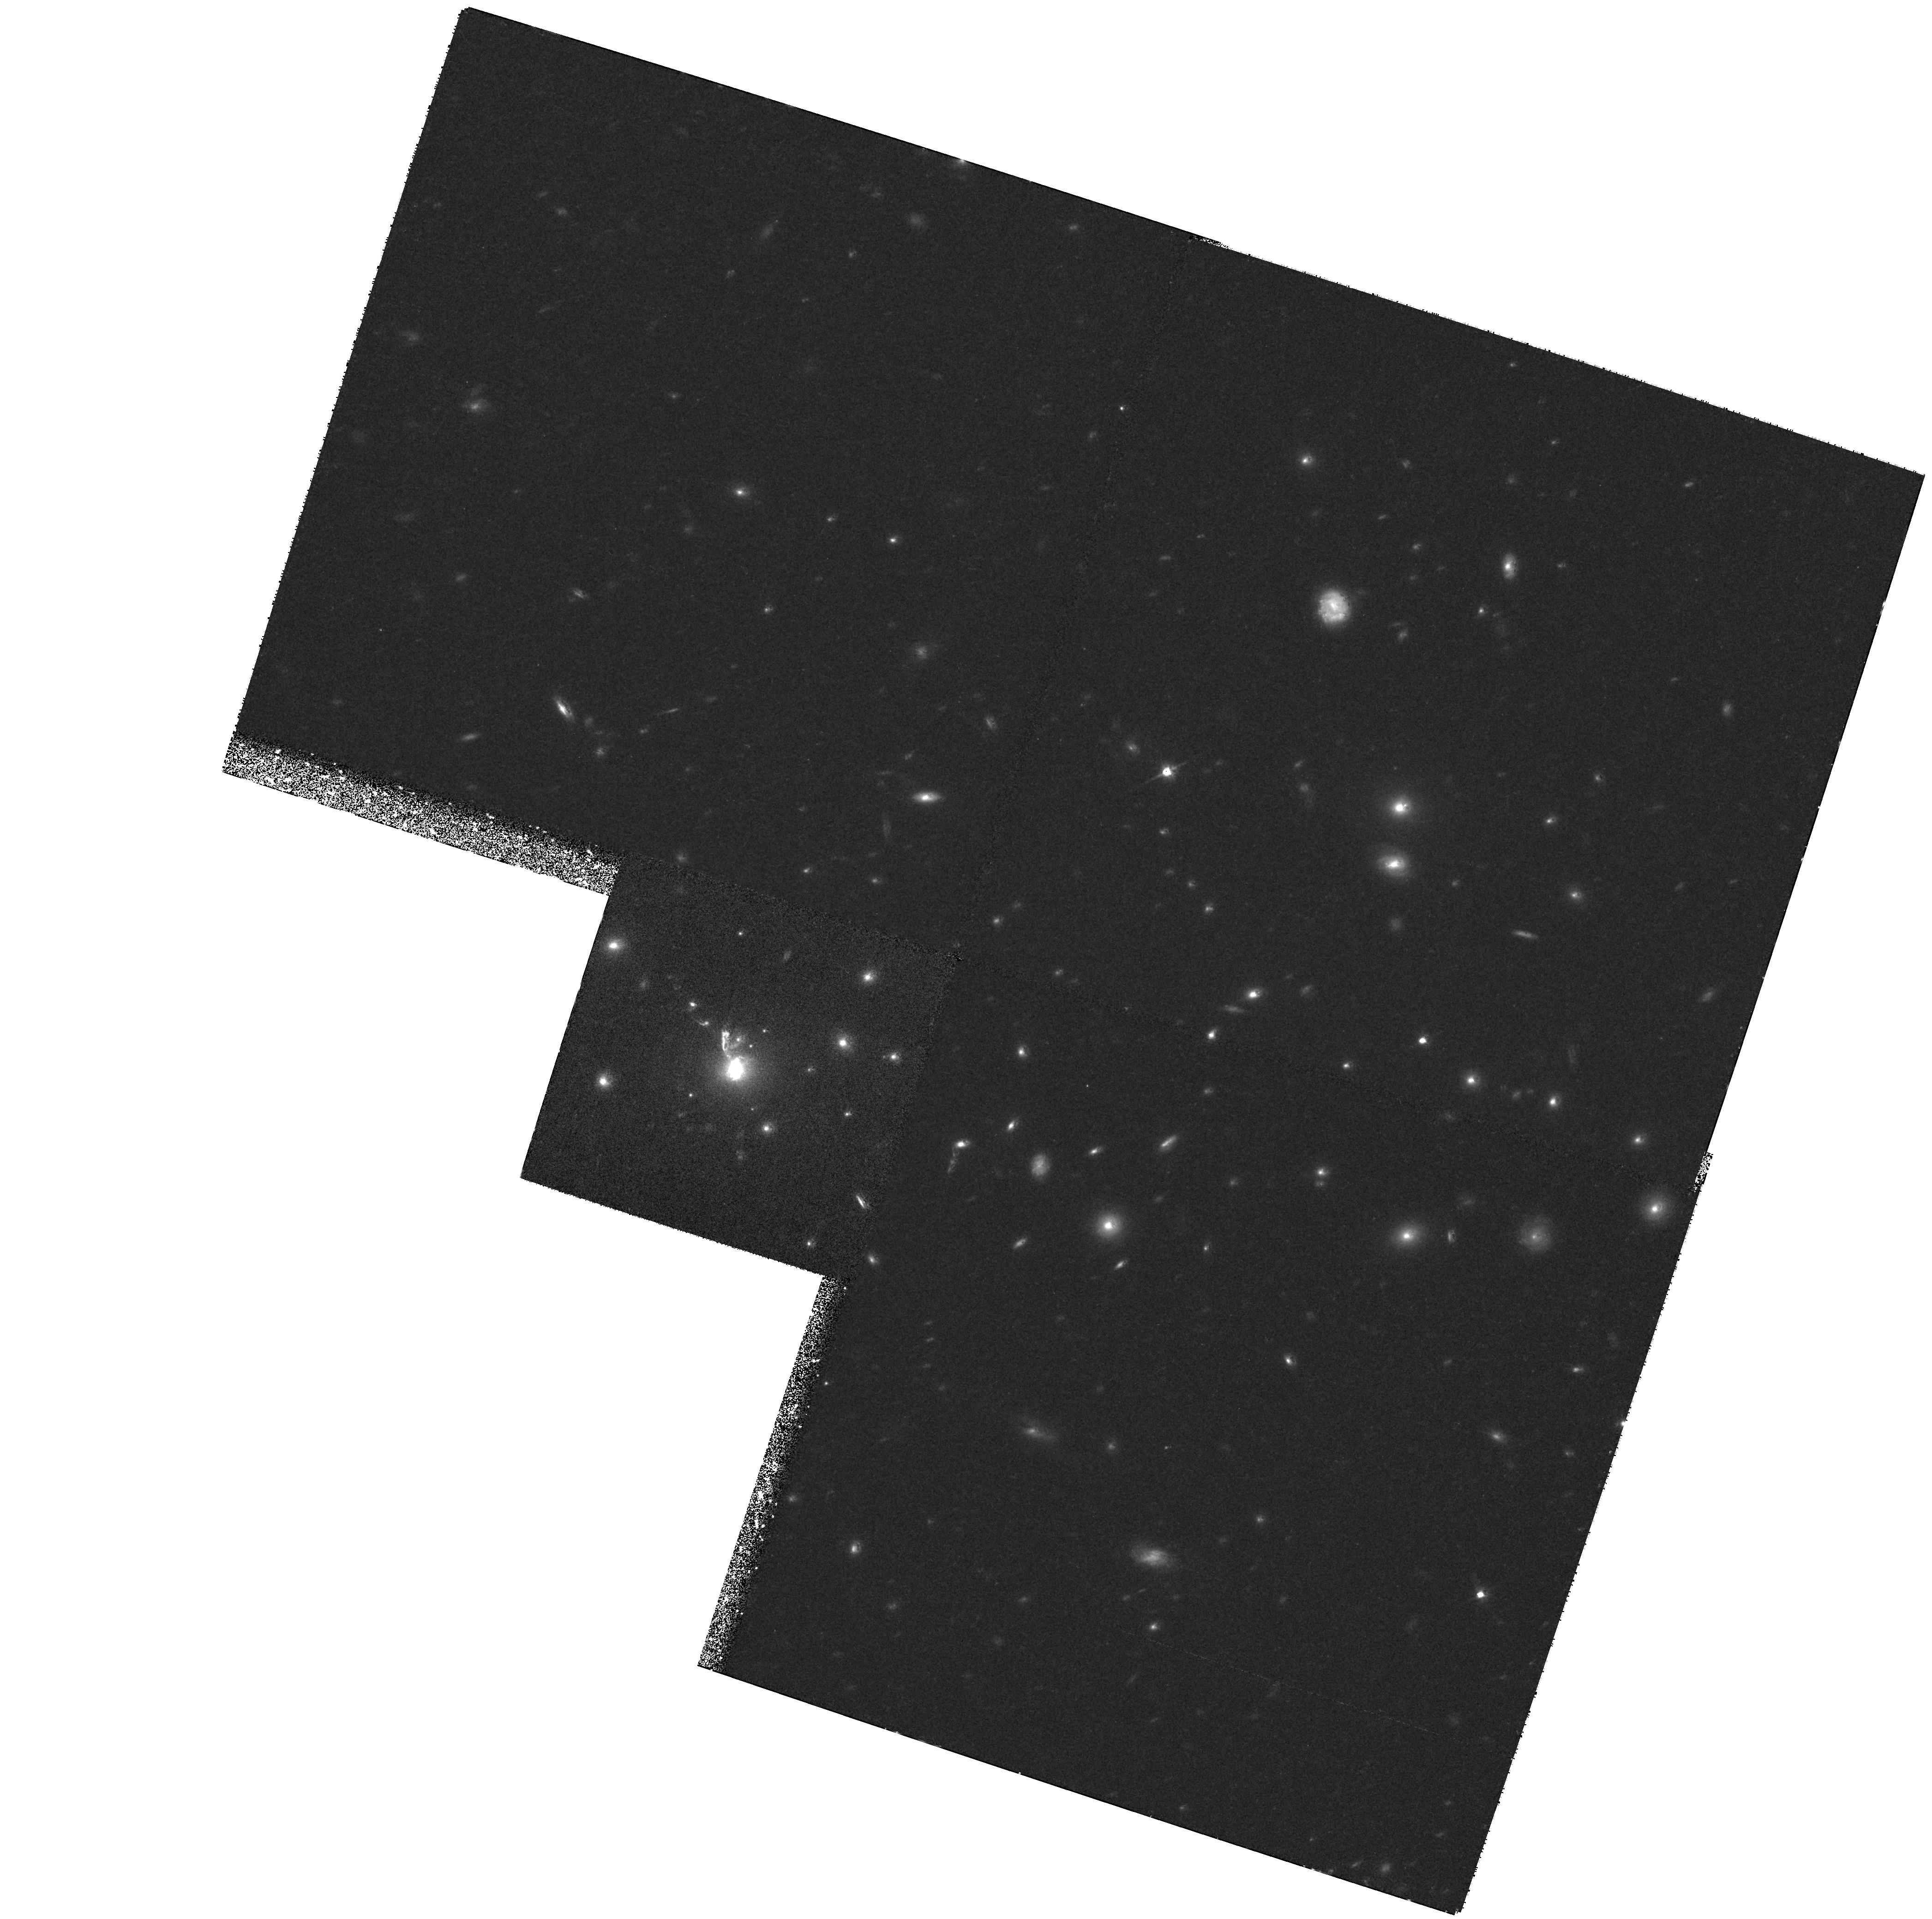
Target: IRAS09104+4109. Instrument: WFPC2/PC. Filter: F814W. Exposure: 1.2 h. Observation ID: hst_6443_01_wfpc2_pc_f814w_u3hz01

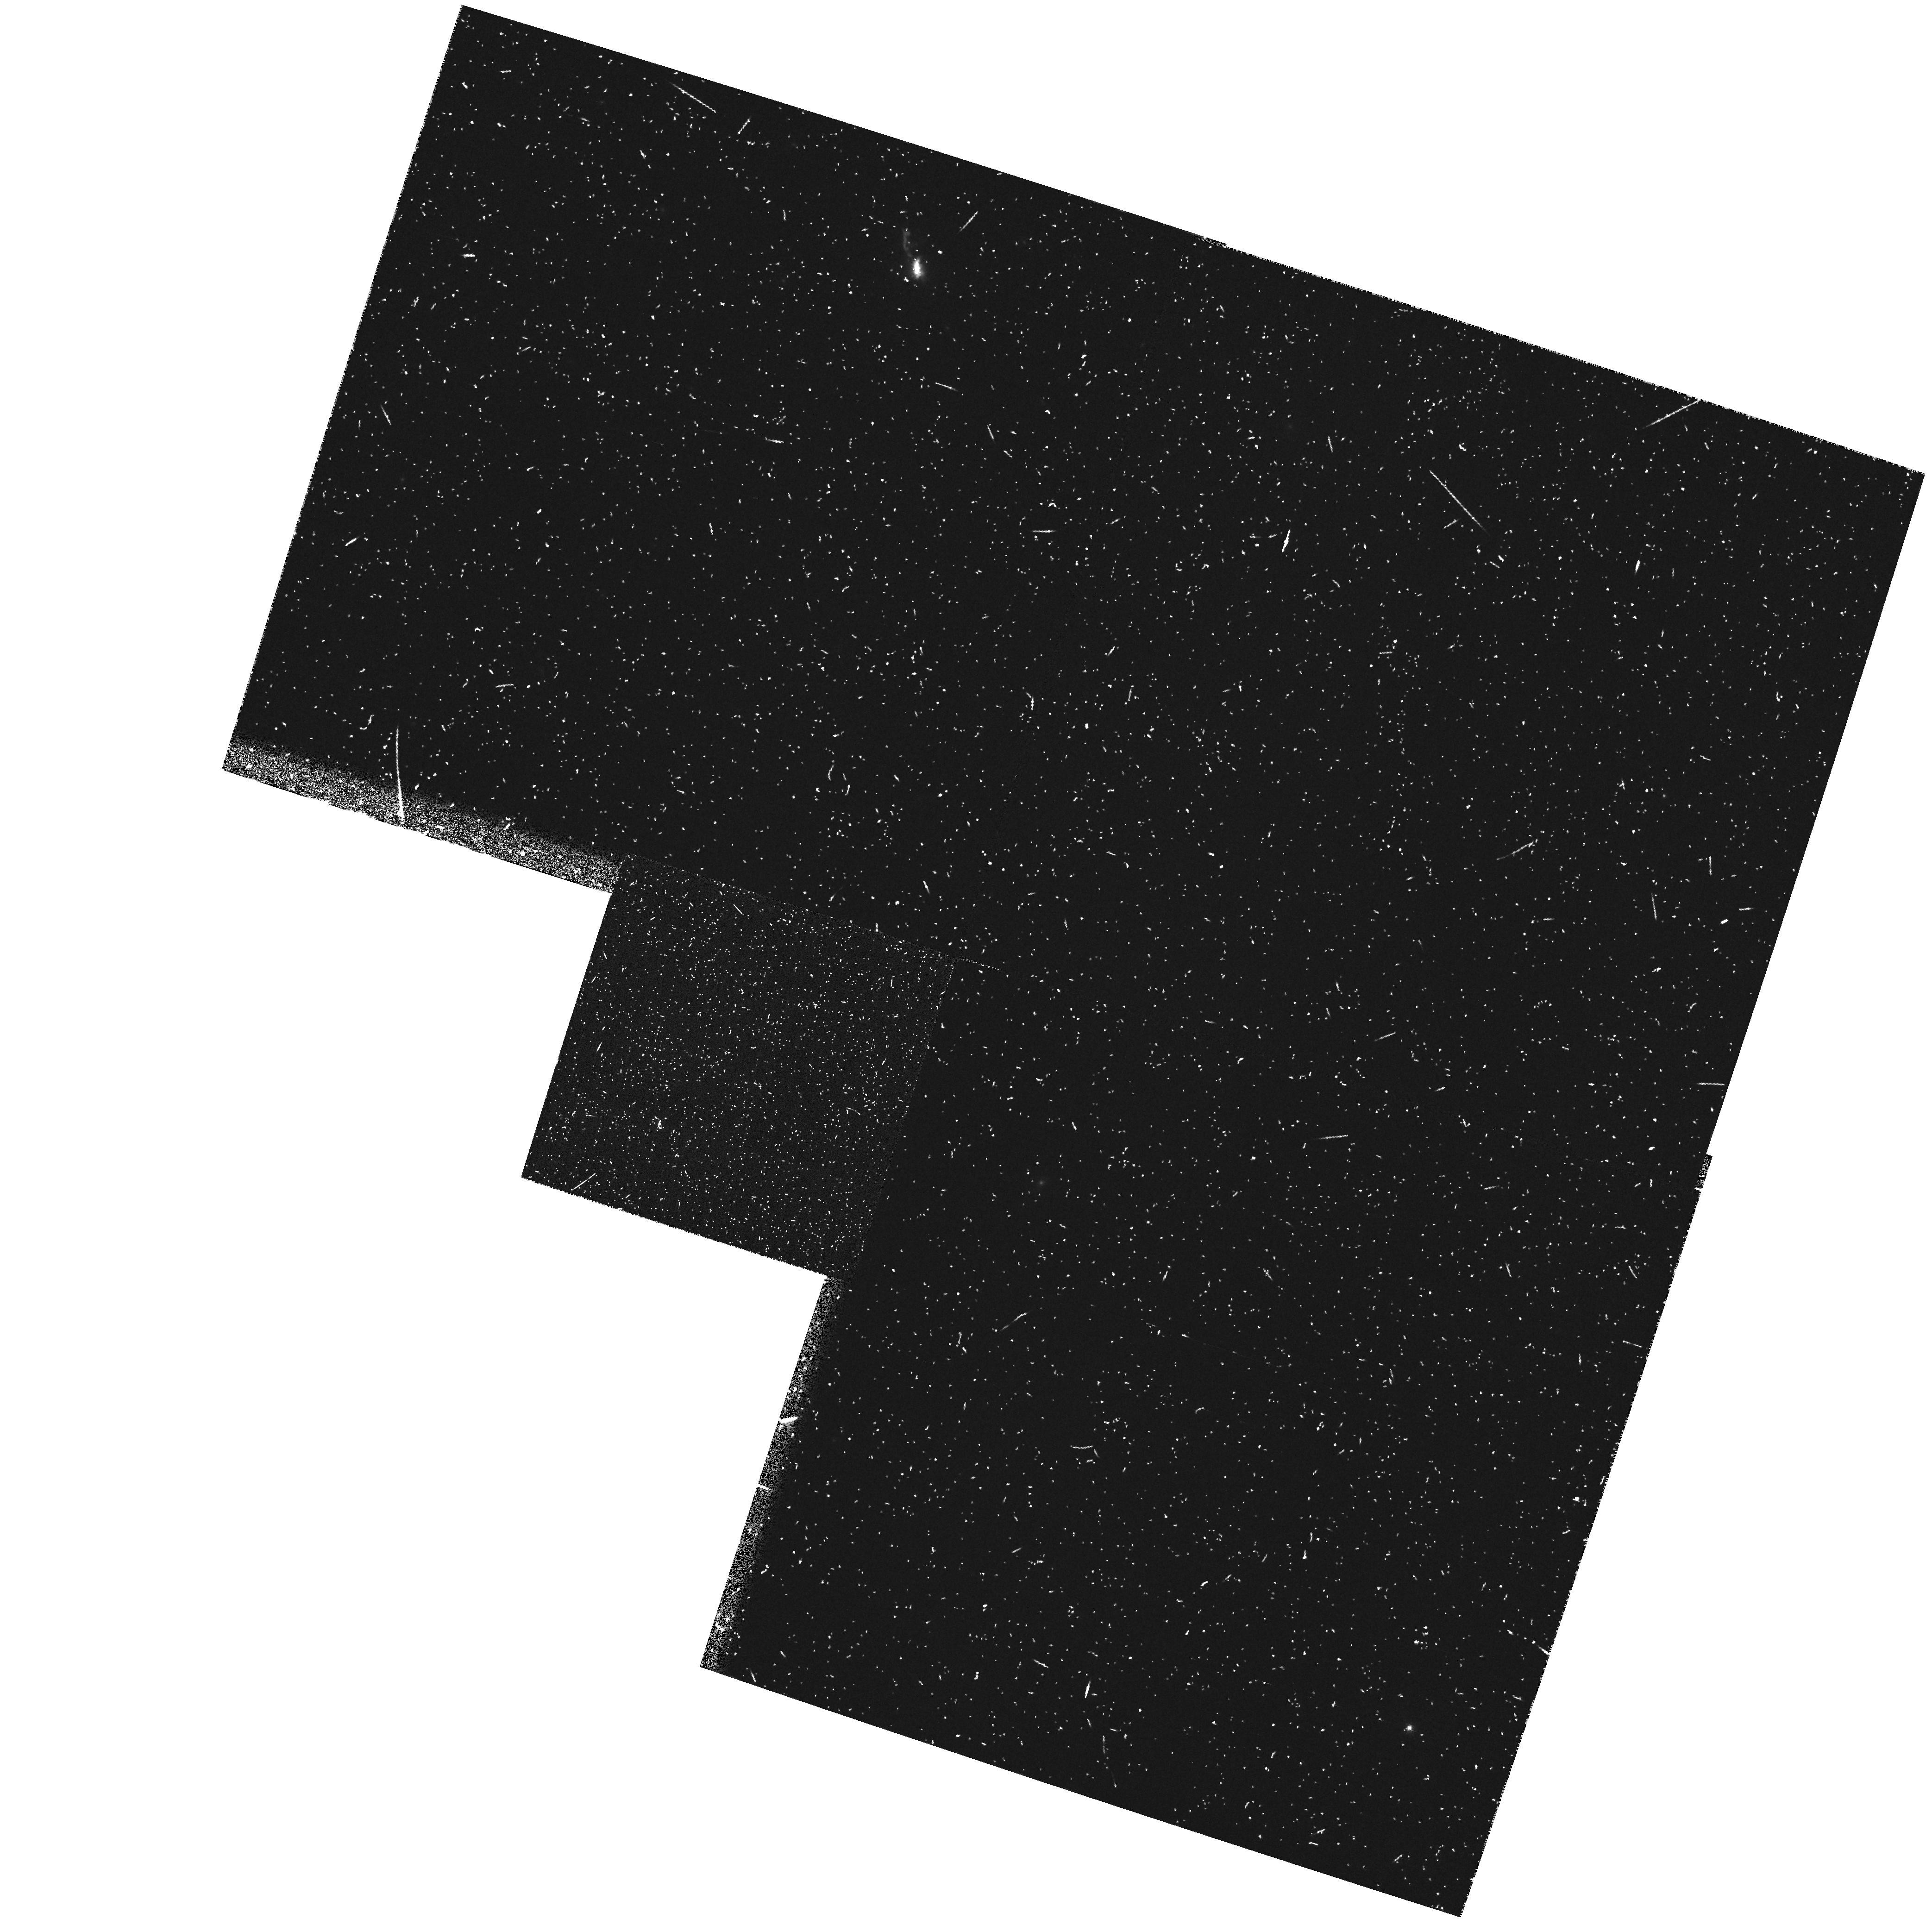
Target: IRAS09104+4109. Instrument: WFPC2/PC. Filter: FR680N. Exposure: 22 min. Observation ID: u3hz010gr

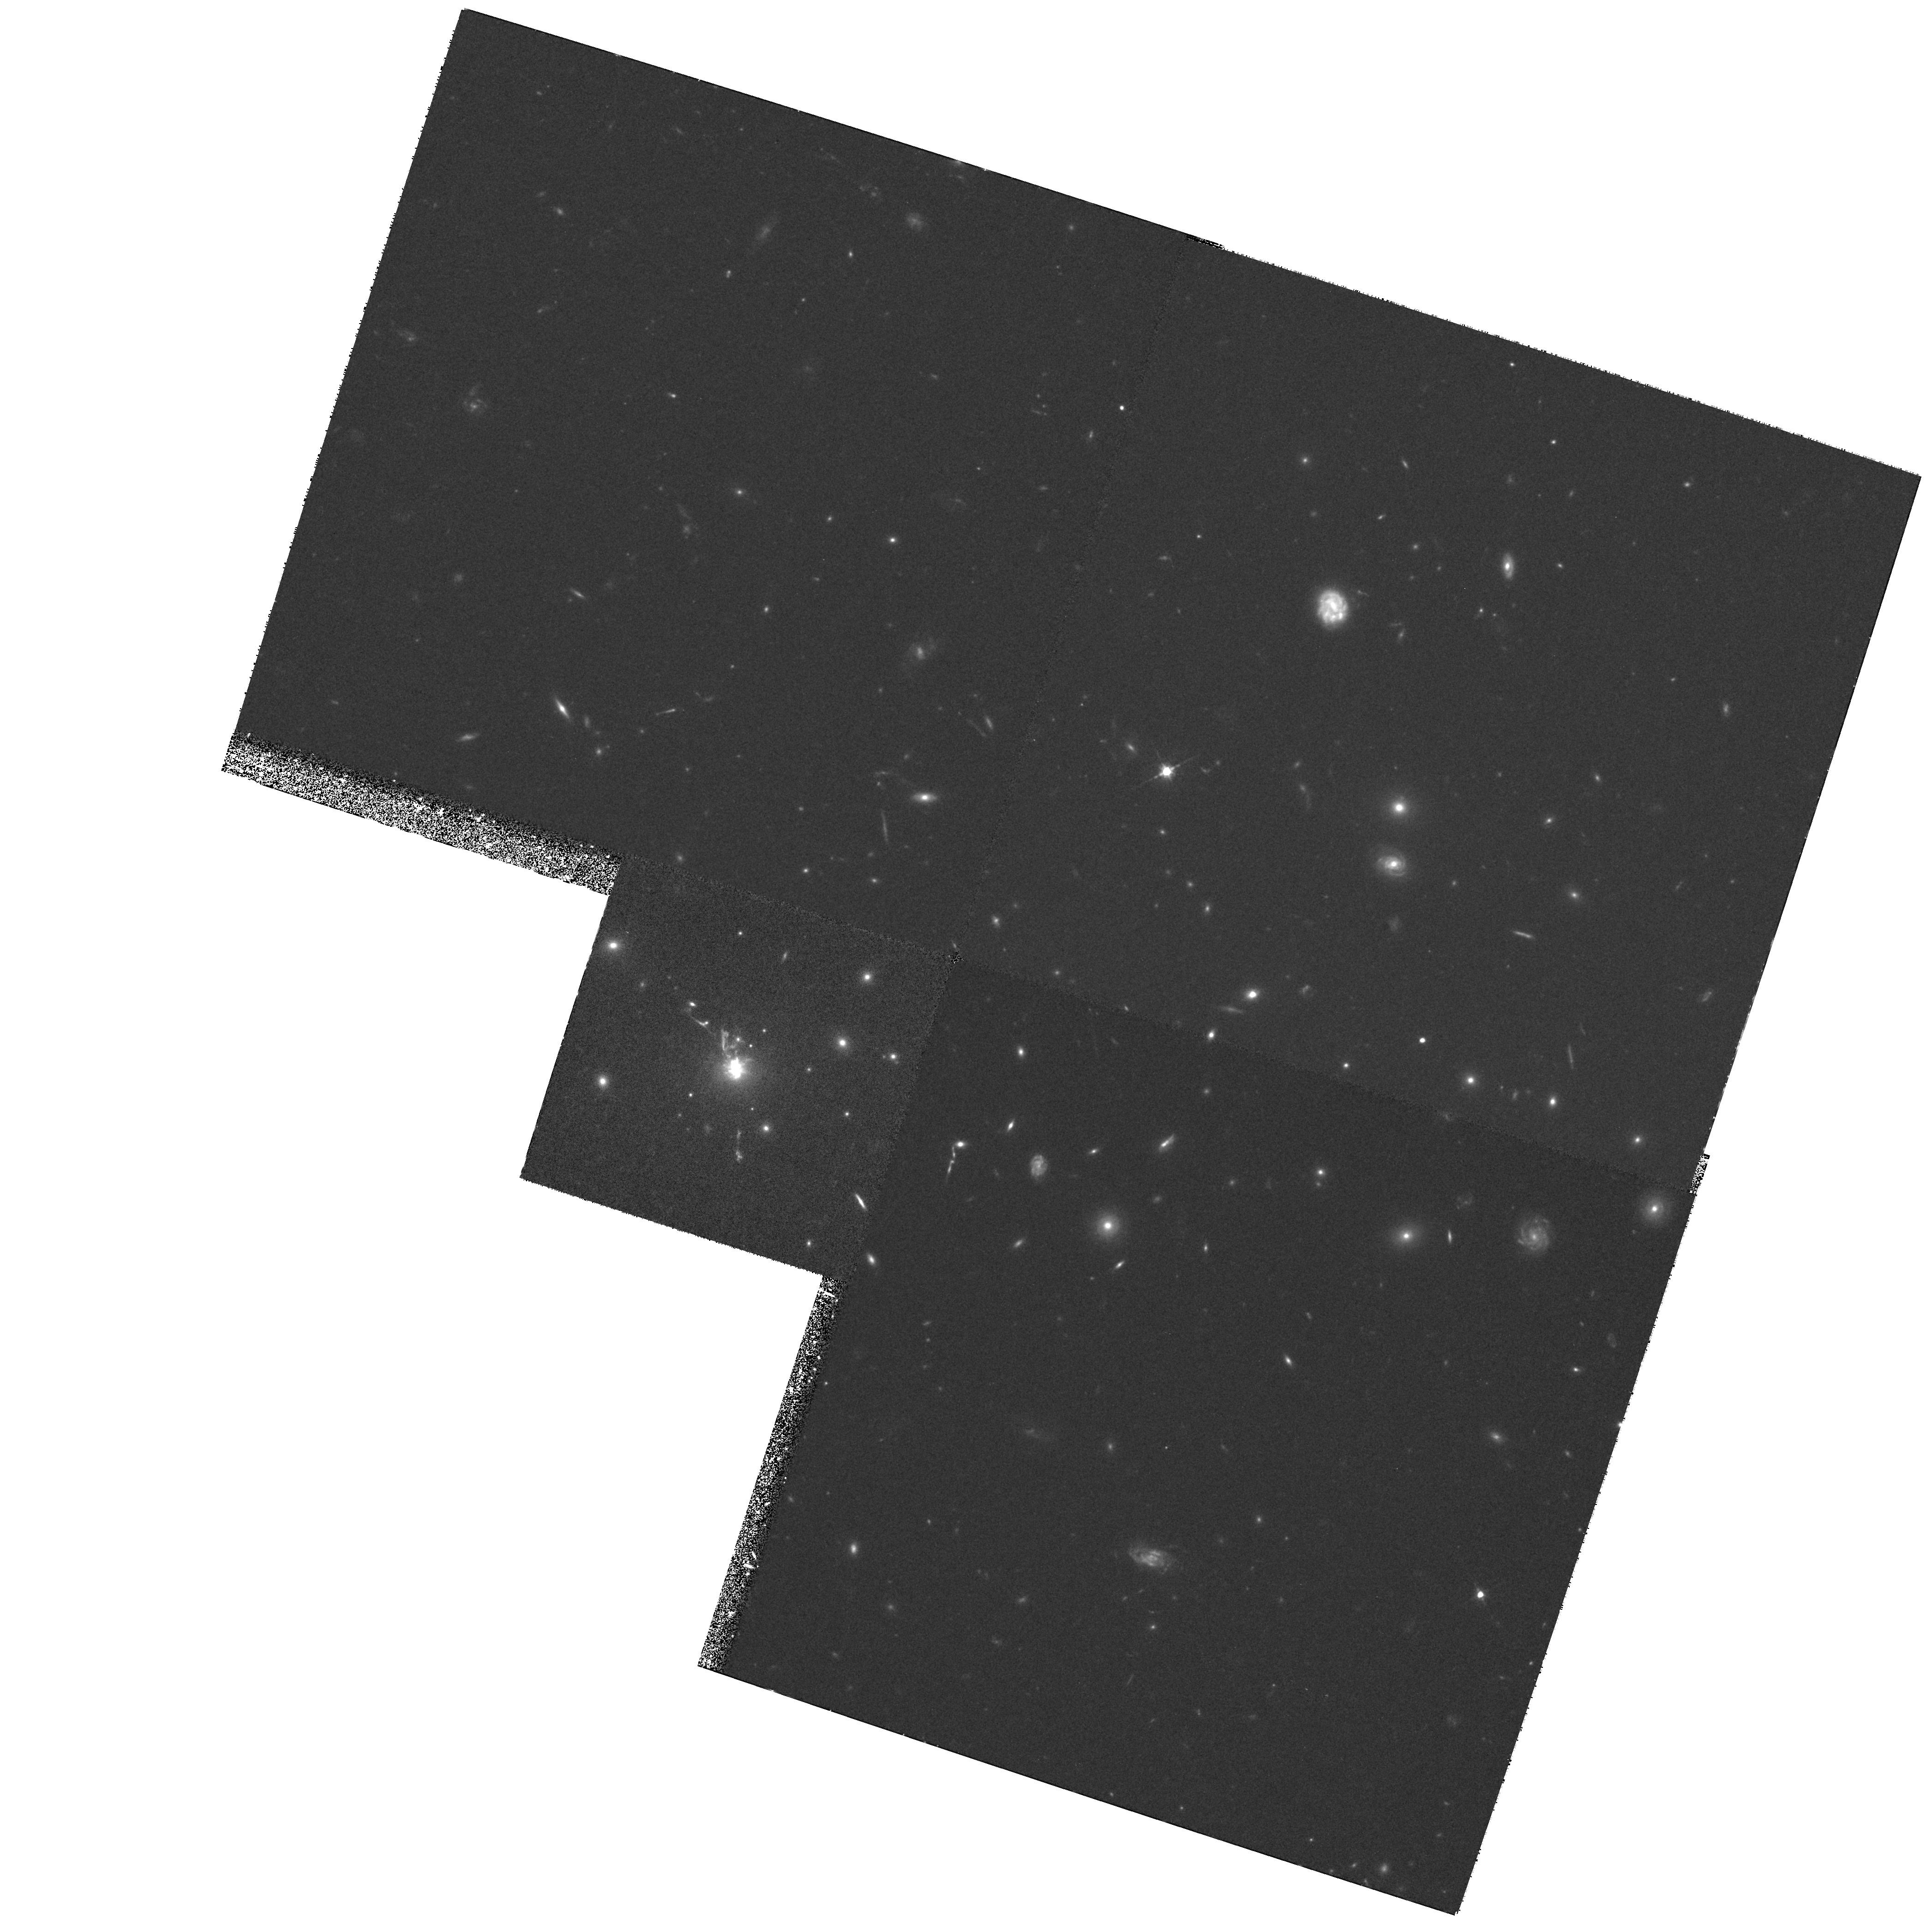
Target: IRAS09104+4109. Instrument: WFPC2/PC. Filter: F622W. Exposure: 1.8 h. Observation ID: hst_6443_01_wfpc2_pc_f622w_u3hz01

HIGH RESOLUTION IMAGING OF THE LUMINOUS INFRARED SOURCE IRAS 09104+4109 (PI: Soifer, Baruch T.)

IRAS 09104+4109 is one of the most luminous objects discovered in the IRAS survey, and has been identified with a large cD galaxy in a cluster at a redshift of z=0.442. The cD galaxy is in the center of a massive cooling flow. The nuclear spectrum of IRAS 09104+4109 indicates the presence of a dust enshrouded quasar, yet the apparent ionizing flux of the AGN falls short of that required to produce the infrared luminosity by a large factor. Within the extended stellar envelope of the cD, there are a number of faint, yet intrinsically luminous knots. These may be the nuclei of galaxies recently stripped by their interaction with the cD galaxy, possibly providing much of the dust and gas associated with the luminous infrared source. We propose to use the WFPC2 to observe IRAS 09104+4109 in the F622W, F814W and LRF7220Angstrom\ filters. With these observations we will accurately measure the colors of the luminous knots and search for evidence of the interactions responsible for stripping their galactic disks. We will also probe the core of the cD galaxy on a scale of <1 kpc and look for both a highly reddened nucleus and a ``cone" of emission line gas which may mark the polar axis of an obscuring torus. Finally, these data will be used to search for faint, unresolved, blue objects in the halo of IRAS 09104+4109 which may be proto-globular clusters formed as a result of the interactions or out of the cooling flow itself.